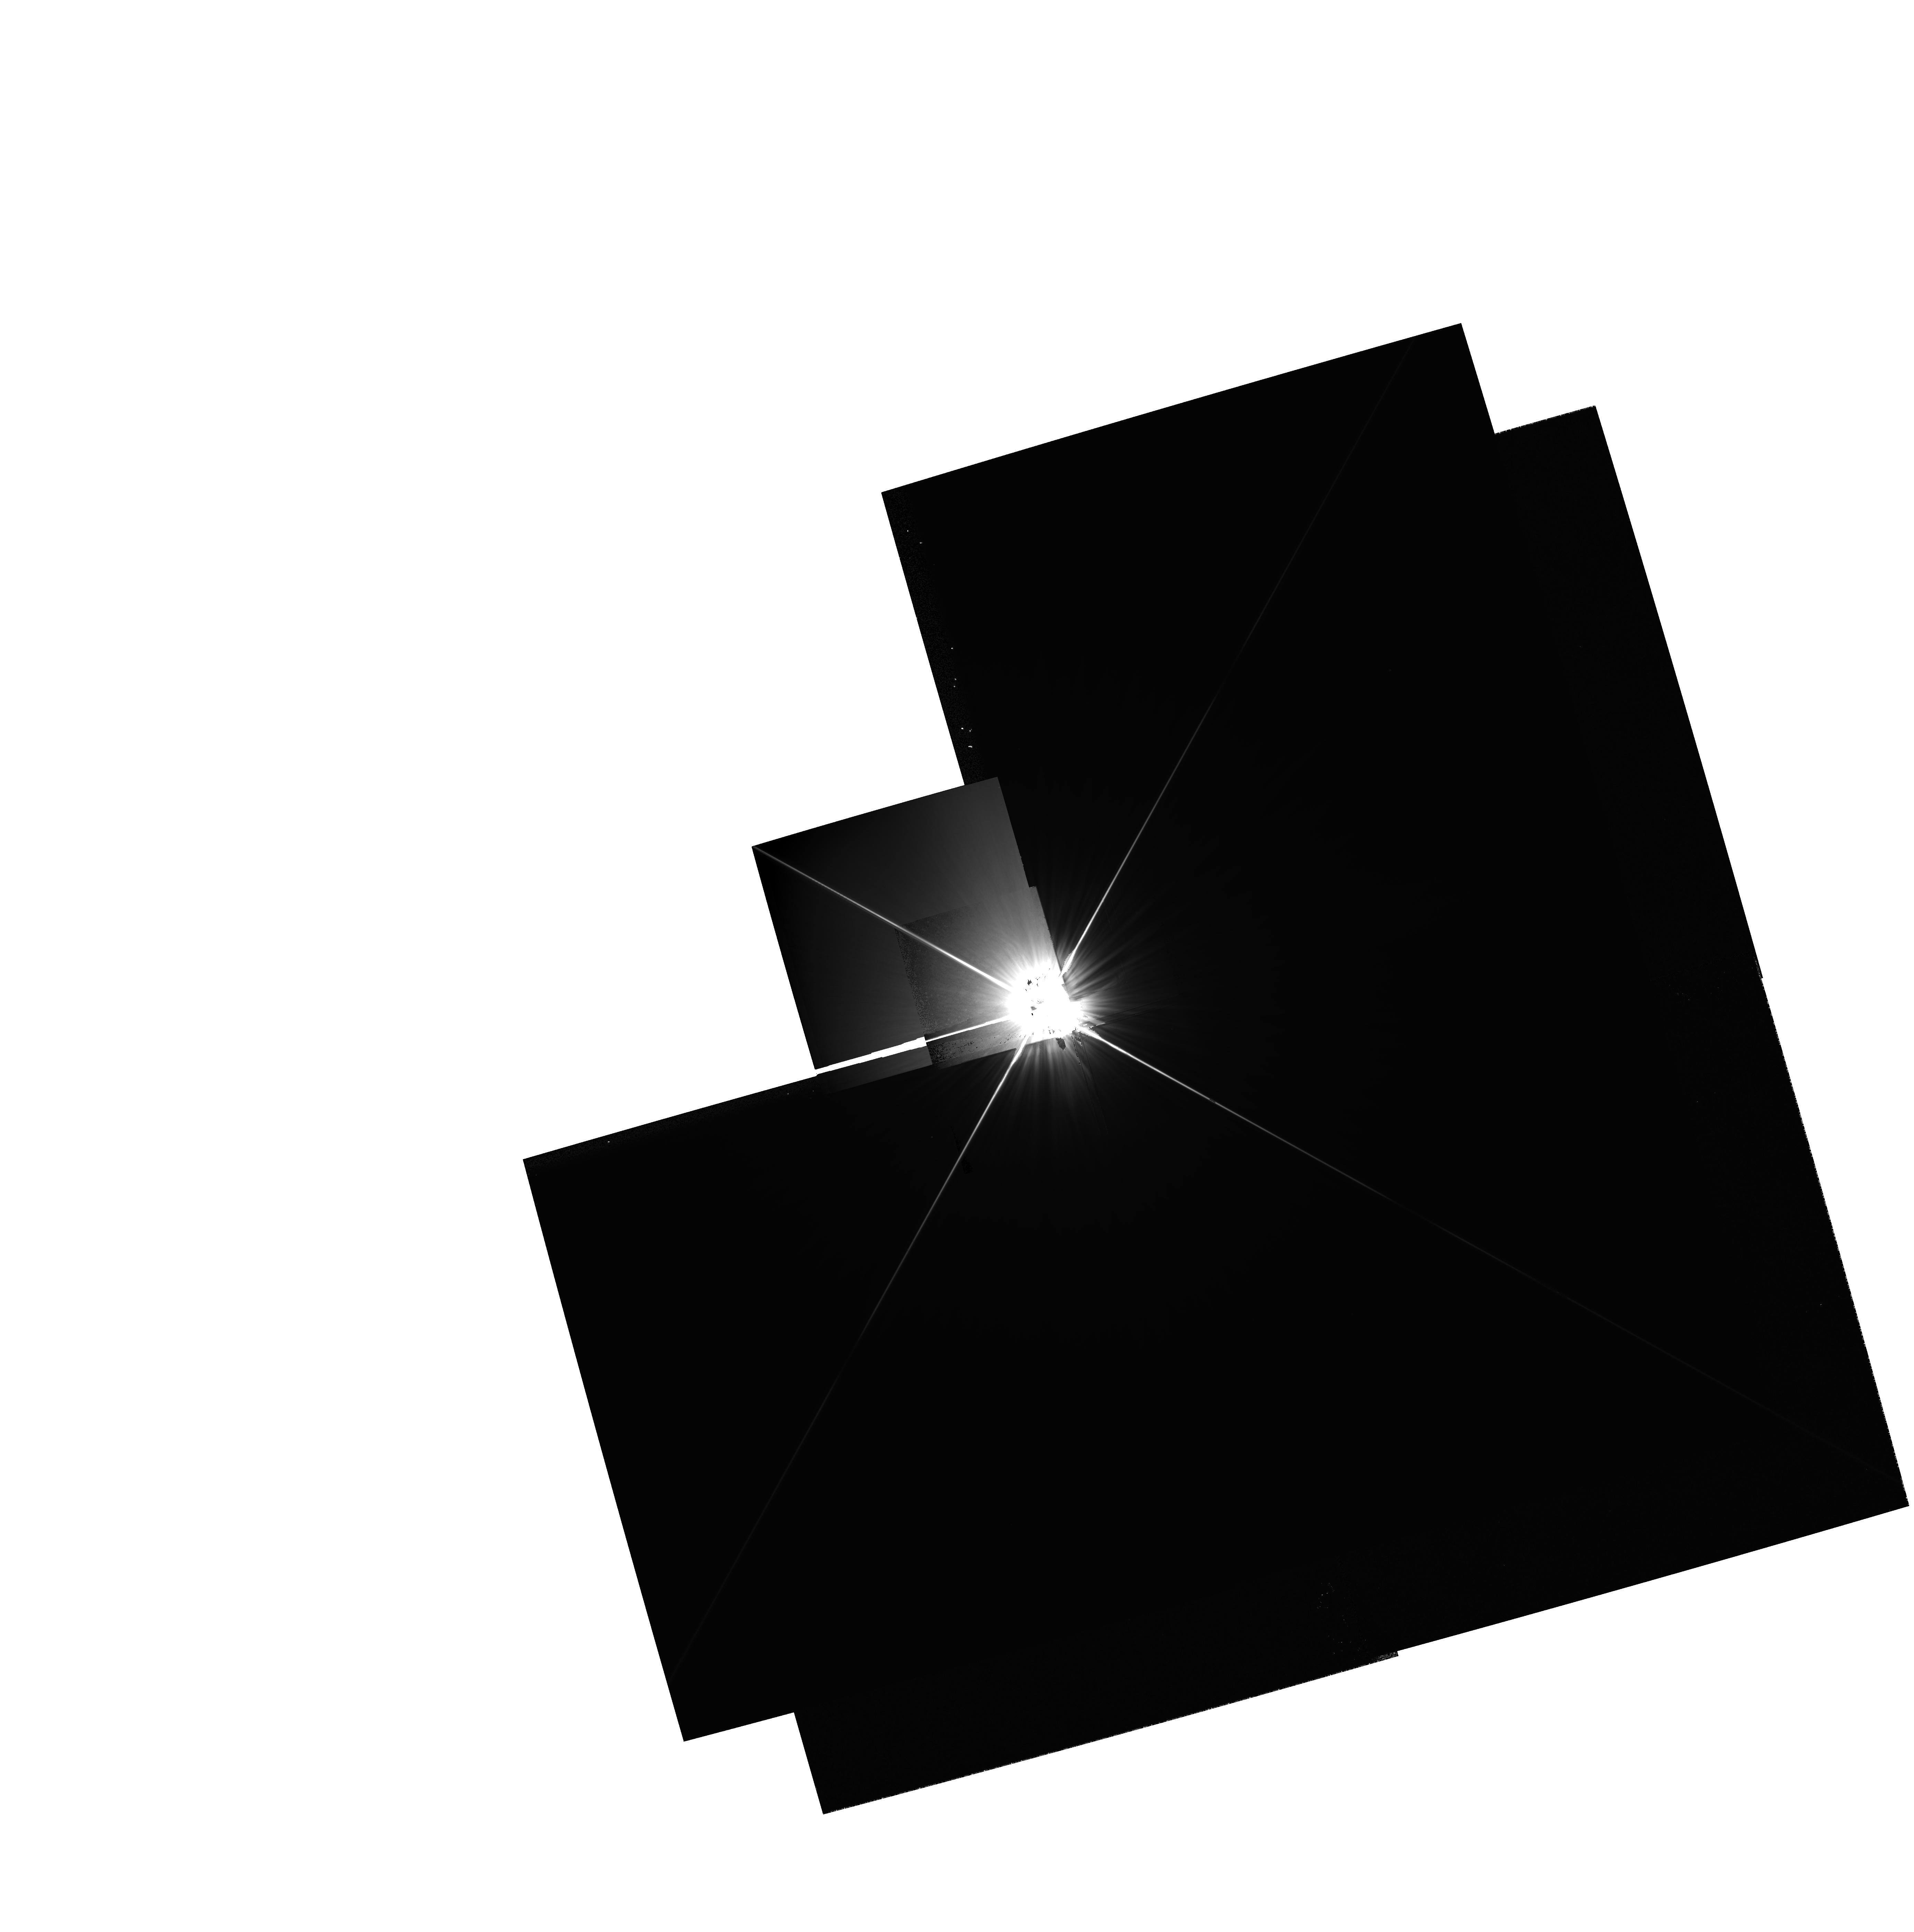
Target: HR-8728
Instrument: WFPC2/PC
Filter: F555W
Exposure: 3 min
Observation ID: hst_6226_01_wfpc2_pc_f555w_u30k01

DISKS AROUND MAIN SEQUENCE STARS (PI: Trauger, John)

About 30 other nearby stars have been shown (Aumann 1985,1988 Sadakane and Nishida 1986) to emit excess infrared flux relative to that expected from their photospheres. It is believed that such emission is the rule rather than the exception and that the limited number is caused by the IRAS detection limits. We propose to observe the prototypical objects Alpha Lyrae. If an optical counterpart to the infrared emission is observed, then the same analysis as that performed on the Beta Pictoris disk will be possible. If not, because of the low scattered light levels in the wings of the HST PSF, stringent limits on the albedo of the disk should be obtained. Only one circumstellar disk has been directly observed around a main sequence star. On the other hand, it is believed that disks are typical byproducts of star formation, and that these disks are the sites where planetary systems are formed. Both of these hypotheses will be tested with the observations proposed here. Firstly, the observations, if they detect the material will constrain its spatial distribution, and test the disk hypothesis. The material surrounding the target stars is presumed but not known to be distributed in a disk. There is not significant extinction towards these targets, but a shell of optically thin material can also fit the existing IRAS observations. The observations also only loosely constrain the radial distribution of the particles. Given a detection, it should be possible to distinguish a disk from a more spherical shell by fitting the surface brightness to models. Even the symmetrical and degenerate case of a face on disk may be distinguishable. The IRAS observations constrain the flux at 12 microns, and imply a resolved central clearing. If the material is spherically distributed, the projection of scattered light from larger radii would cover this region, and it would therefore appear to have a greater surface brightness. Secondly, three indirect tests for the presence of large bodies in the disk can be made. A/ The color of the disks will be very blue if the particles in them are the typical 0.1 micron size of interstellar grains (interstellar redenning is caused by the preferrential Rayleigh scattering of blue radiation). Stellar radiation pressure tends to rapidly eject very small particles from the circumstellar regions. The Poynting-Robertson effect will cause larger particles to spiral in towards the star, but over a much longer timeperiod. Therefore there is already very indirect evidence for large particles in the disk. These particles are probably caused by agglomeration of smaller grains rather than direct condensation. B/ Any resolved central clearing can be explained only by of grain sublimation or by of the presence of large bodies which will clear the inner regions by a combination of accretion and ejection. In the former case, the expected temperature of the particles at the inner edge of the clear zone would have to agree with material models. C/ The disks may have resolved density variations. These would be an indication of the presence of the gravitational perturbation of massive bodies Summary of targets: Flux excess (JY) Distance (pc) 12 uM 25 uM 60 uM 100 um Alpha LYR 0.00(80) 2.75(50) 8.20(50) 7.10(80) 8.1 Alpha PSA 0.30(40) 1.40(20) 9.35(50) 11.10(110) 7.0 Epsilon ERI 0.10(20) 0.60(10) 1.45(10) 1.80(20) 3.3 *** For reference **** Beta PIC 1.64(10) 10.10(50) 18.8(90) 11.20(100) 16.6